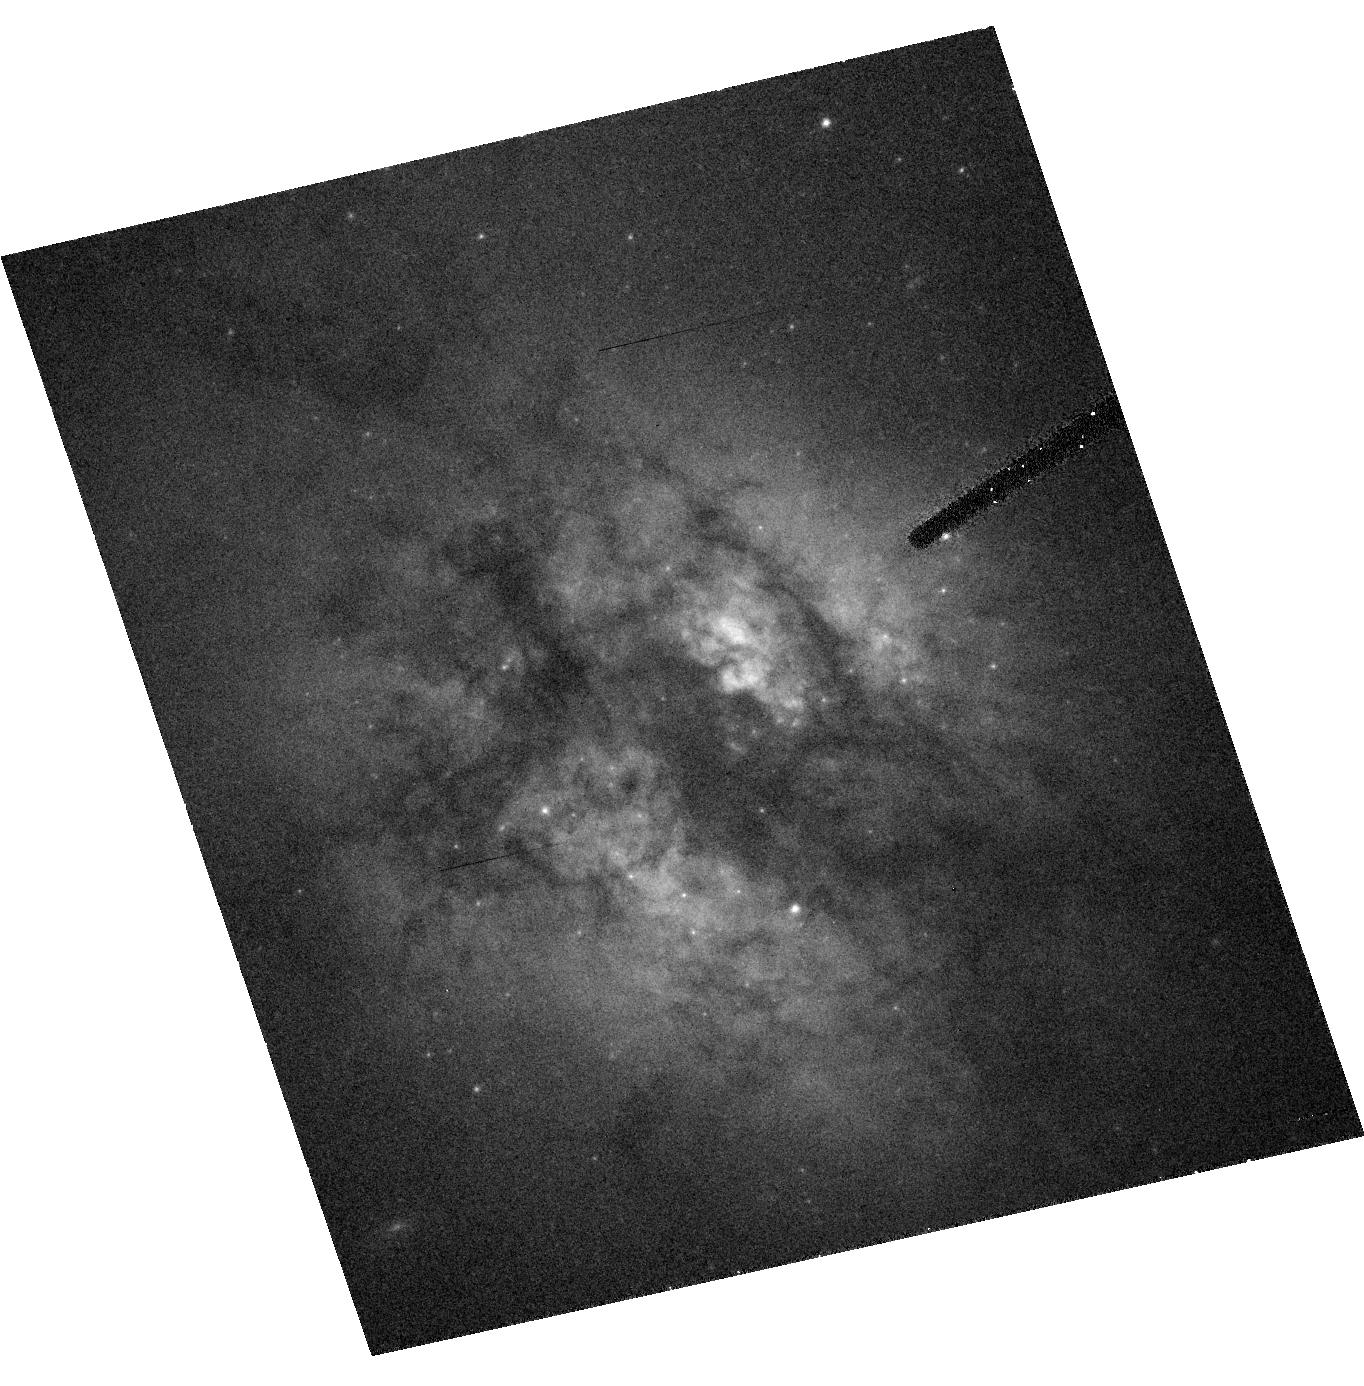
Target: IRAS15327+2340
Instrument: ACS/HRC
Filter: F555W
Exposure: 20 min
Observation ID: hst_9396_02_acs_hrc_f555w_j8fi02

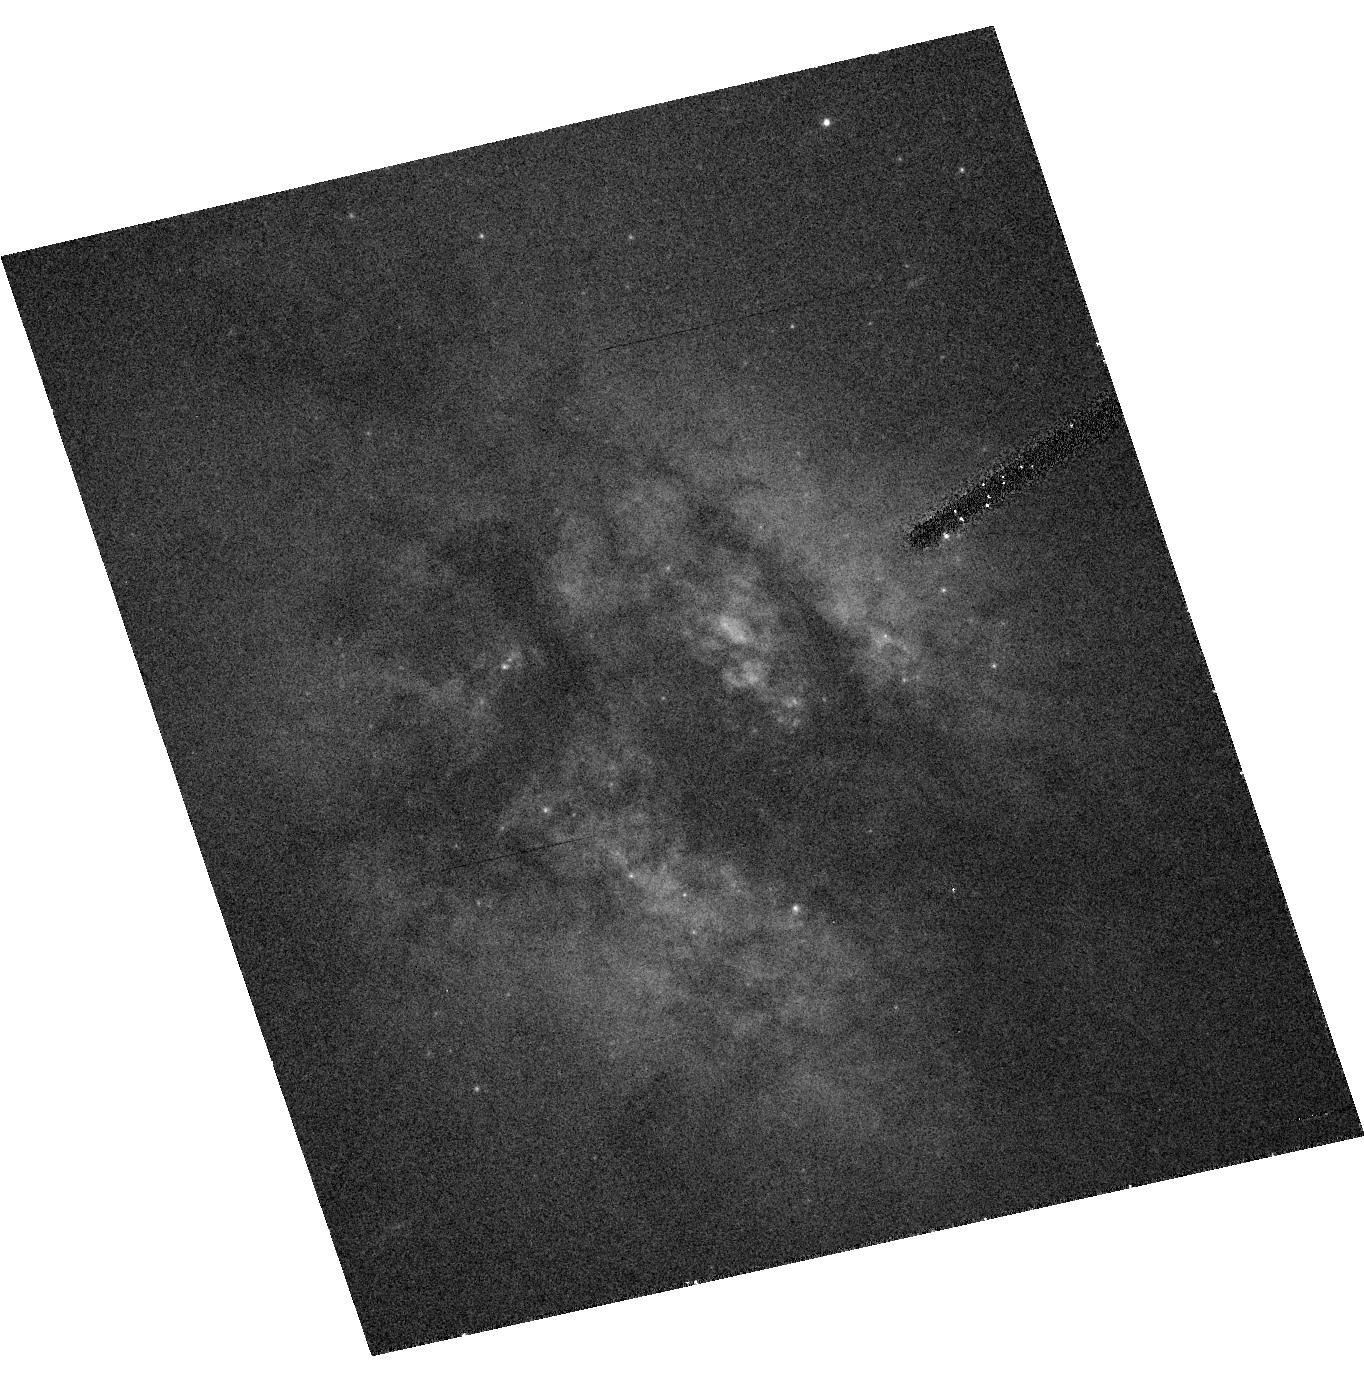
Target: IRAS15327+2340
Instrument: ACS/HRC
Filter: F435W
Exposure: 21 min
Observation ID: hst_9396_02_acs_hrc_f435w_j8fi02

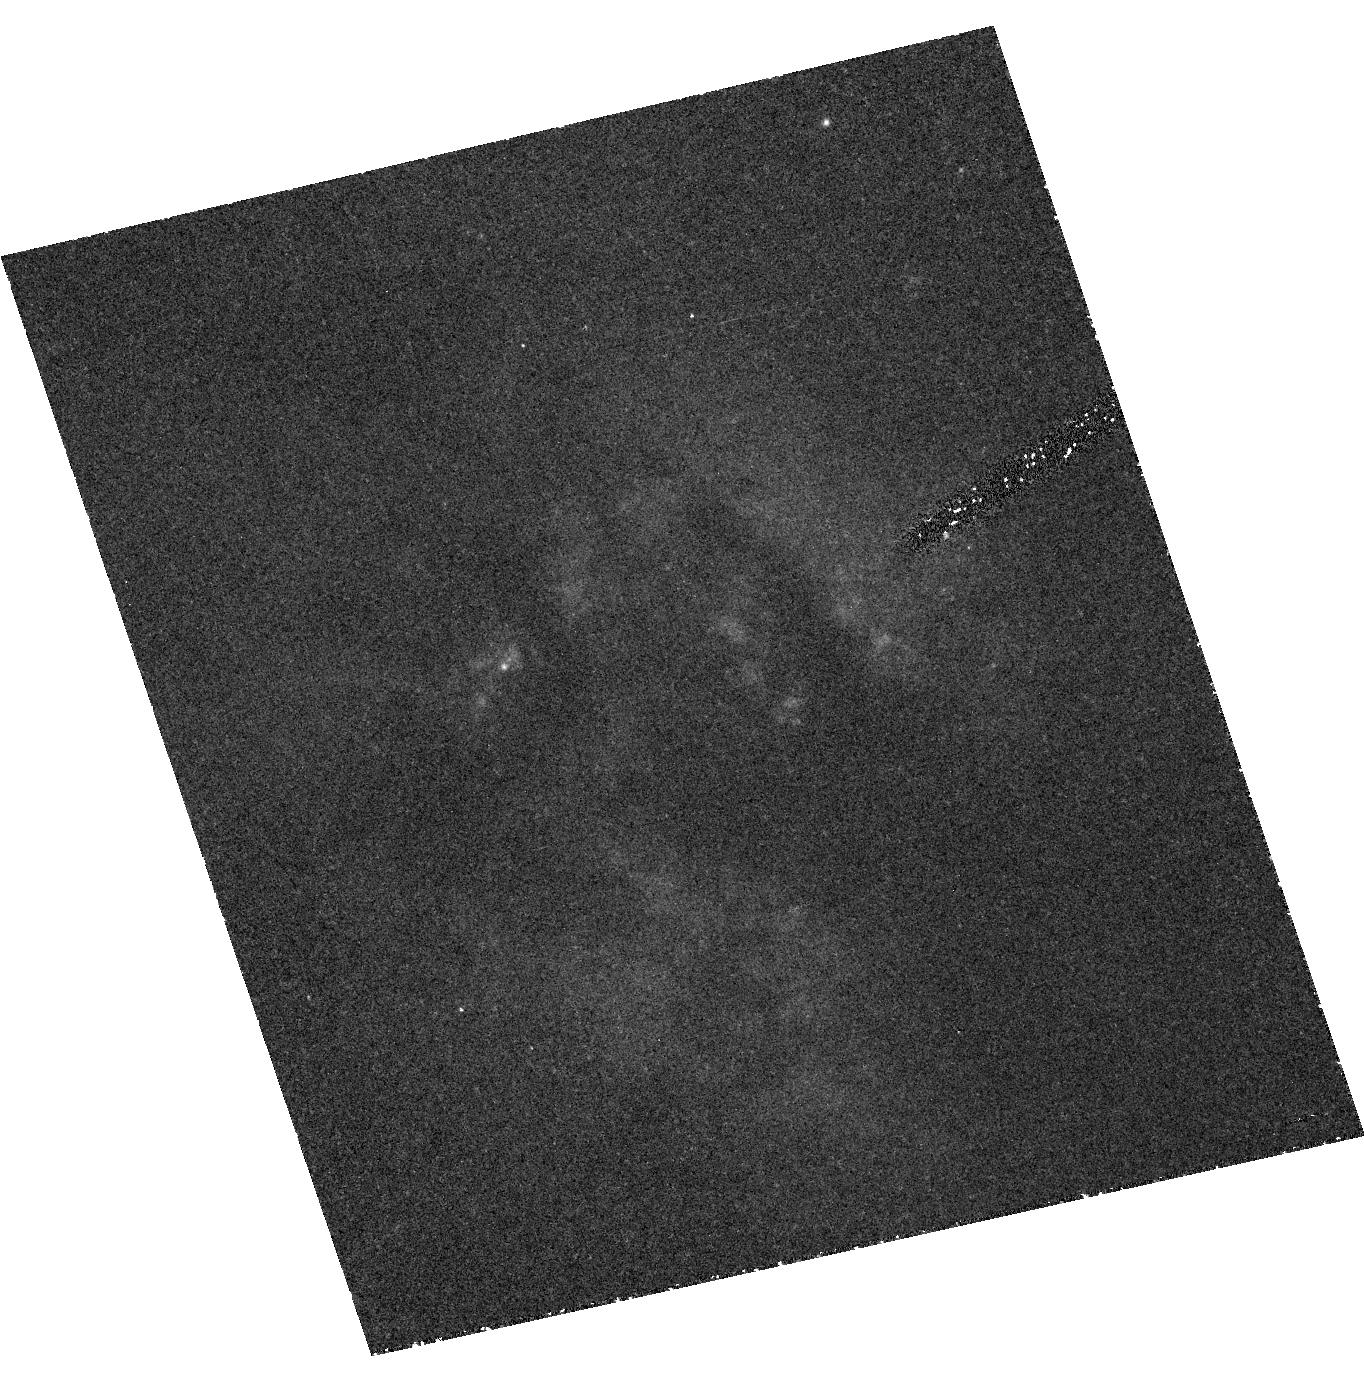
Target: IRAS15327+2340
Instrument: ACS/HRC
Filter: F330W
Exposure: 1.5 h
Observation ID: hst_9396_02_acs_hrc_f330w_j8fi02

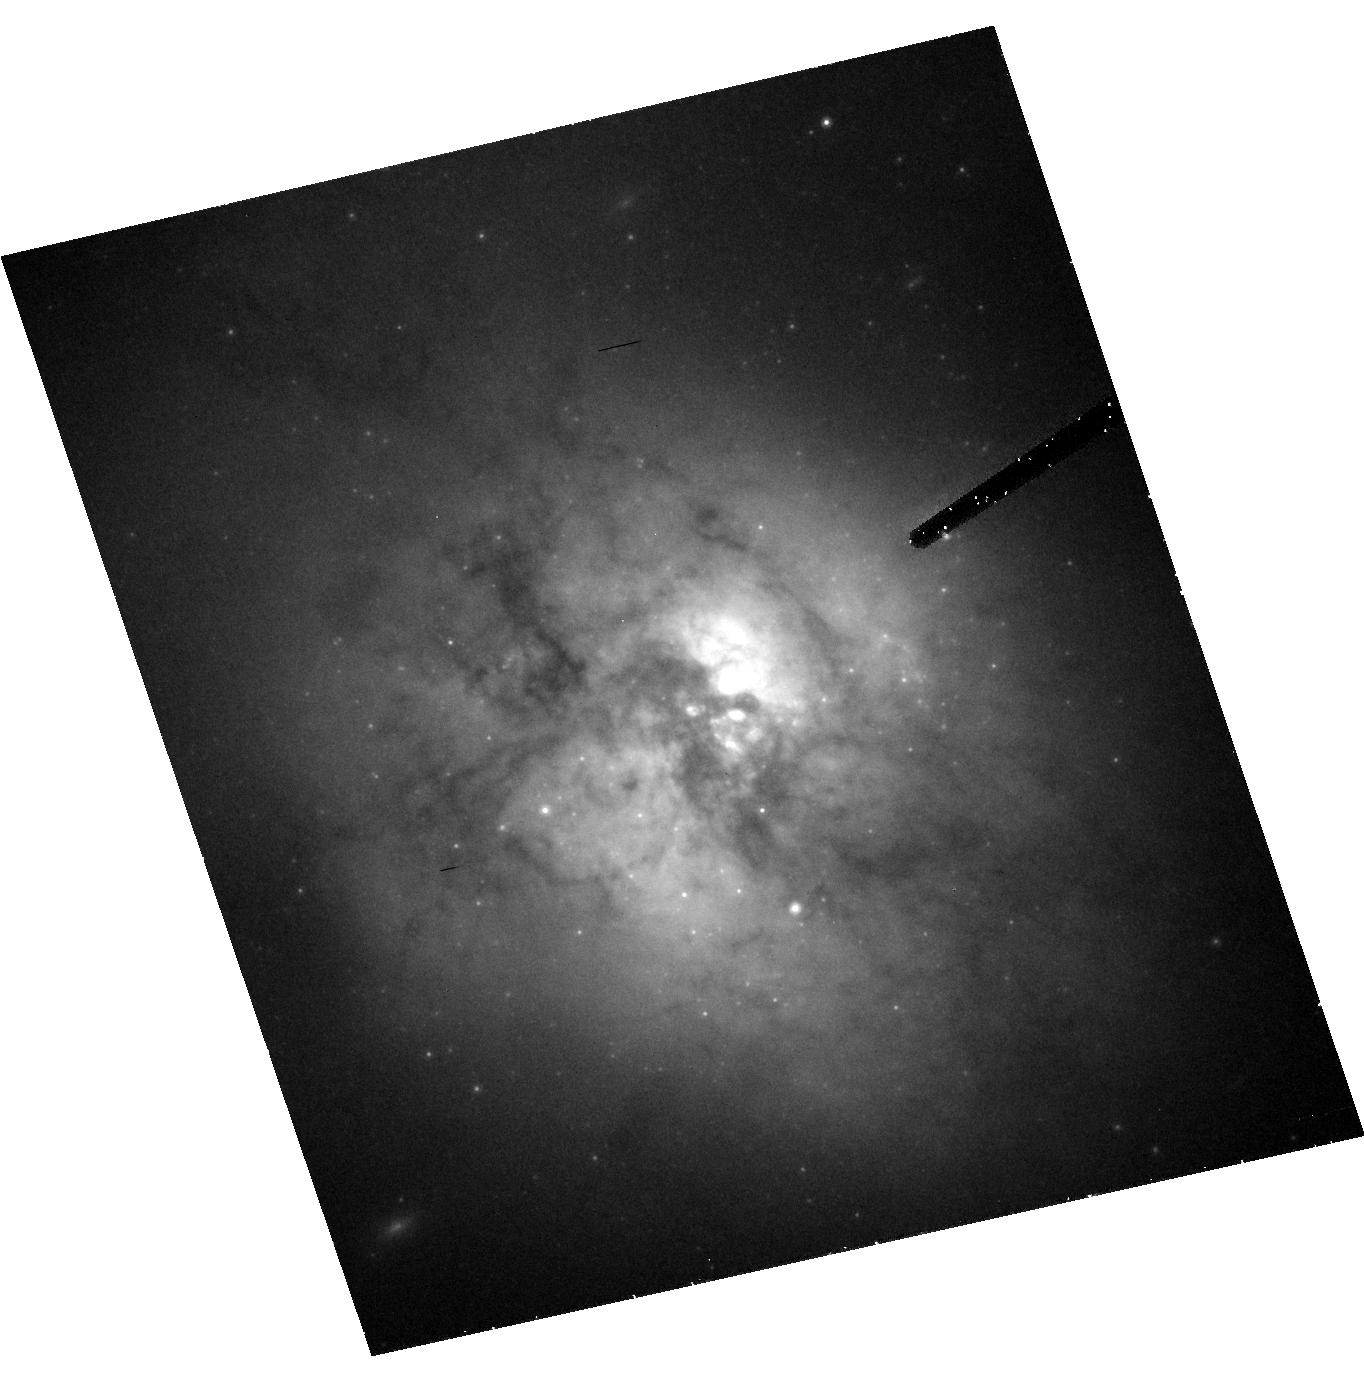
Target: IRAS15327+2340
Instrument: ACS/HRC
Filter: F814W
Exposure: 44 min
Observation ID: hst_9396_02_acs_hrc_f814w_j8fi02

Young Cluster Systems in Two Super-Gas- Rich Mergers: Arp 220 and Arp 299 (PI: Wilson, Christine)

Massive young star clusters are found in large numbers within the mergers of massive, gas-rich disk galaxies. The most outstanding and well studied case is in the nearby merging Antennae pair (Whitmore and colleagues). These systems may give us our best hope to see directly the way in which globular clusters formed in the uniquely gas-rich protogalactic era of the universe. But, even in the Antennae, the many hundreds of young clusters have a median mass which is still 5 to 10 times smaller than the characteristic mass ~ 3 * 10^5 M_\odot that characterizes normal, old-halo globular clusters. To find objects closer to the mass range of ``true'' protoglobular clusters, we need mergers which are still more gas-rich than the Antennae and in which the gas has been collected into more massive GMCs. Two excellent candidates are Arp 220 and Arp 299, both of which are undergoing extremely high star formation rates and have > 10^10 M_\odot of molecular hydrogen compressed into their central few kpc. With the ACS High Resolution Camera we will obtain deep UBVI imaging of the active central regions of these galaxies, allowing us to trace the luminosities, colors, masses, and ages of the young star clusters within them.